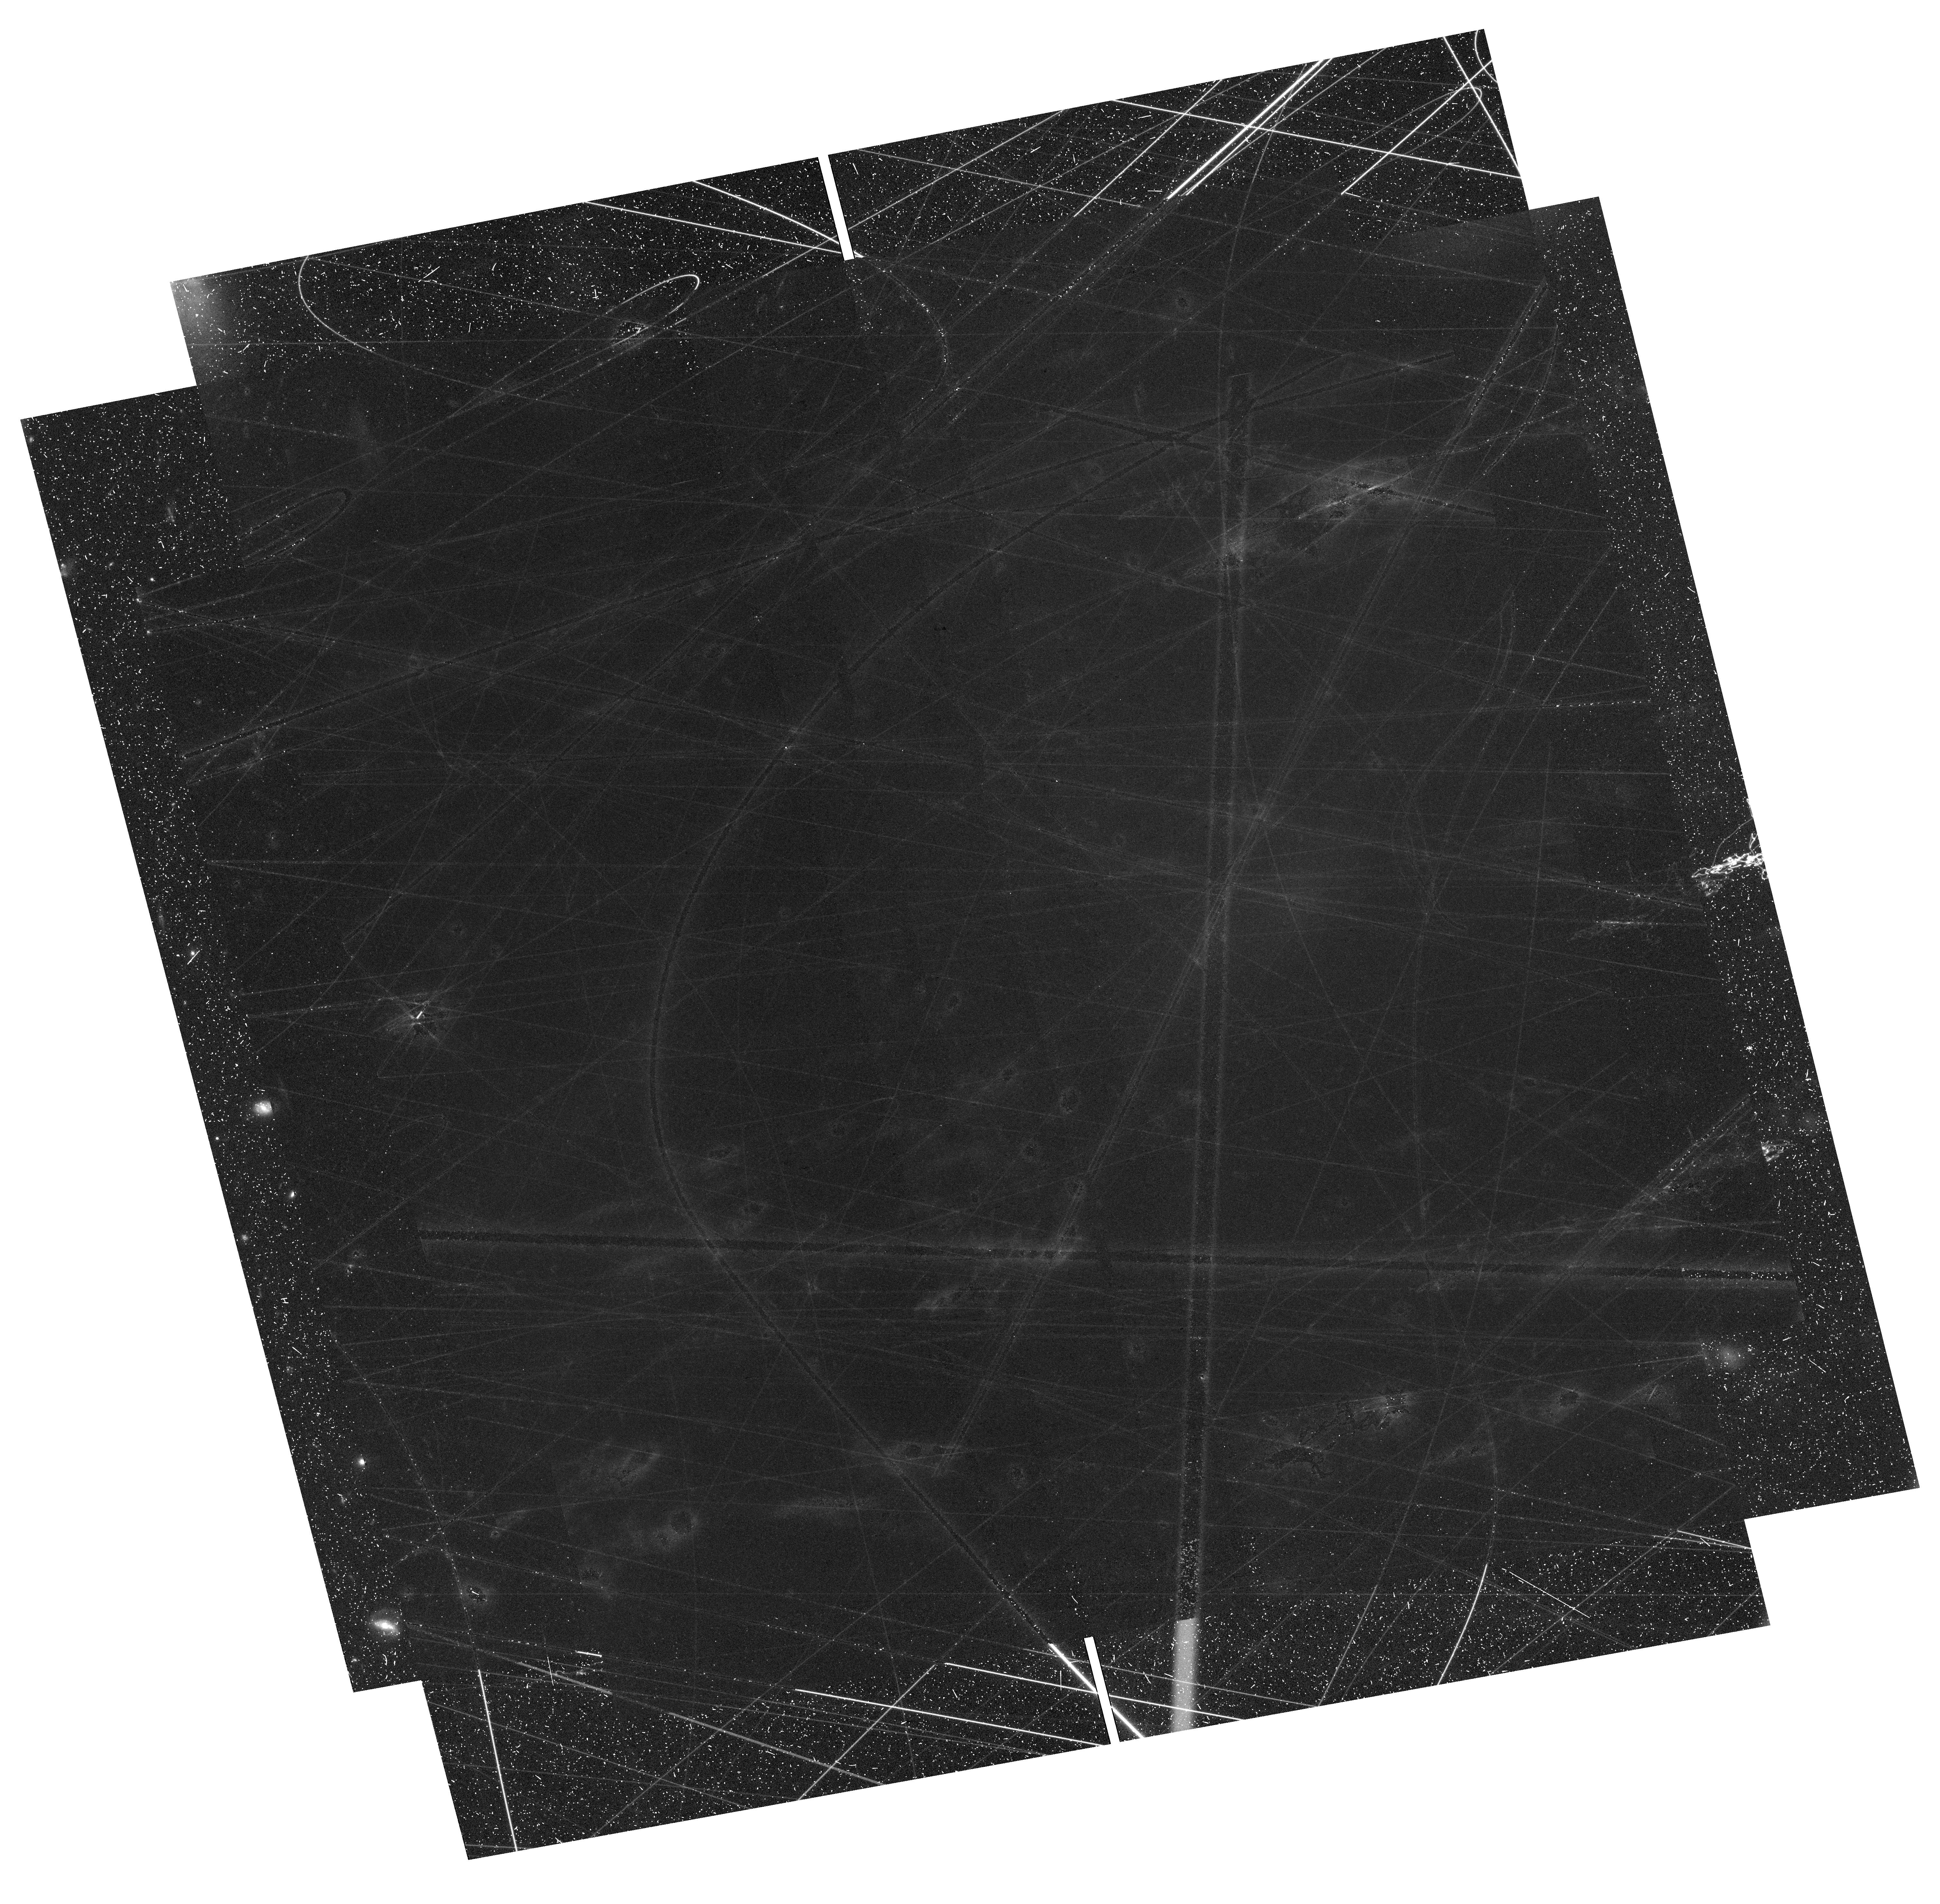
Target: DRAGONFLY-44. Instrument: WFC3/UVIS. Filter: F350LP. Exposure: 1.4 h. Observation ID: hst_17598_05_wfc3_uvis_f350lp_ifbl05

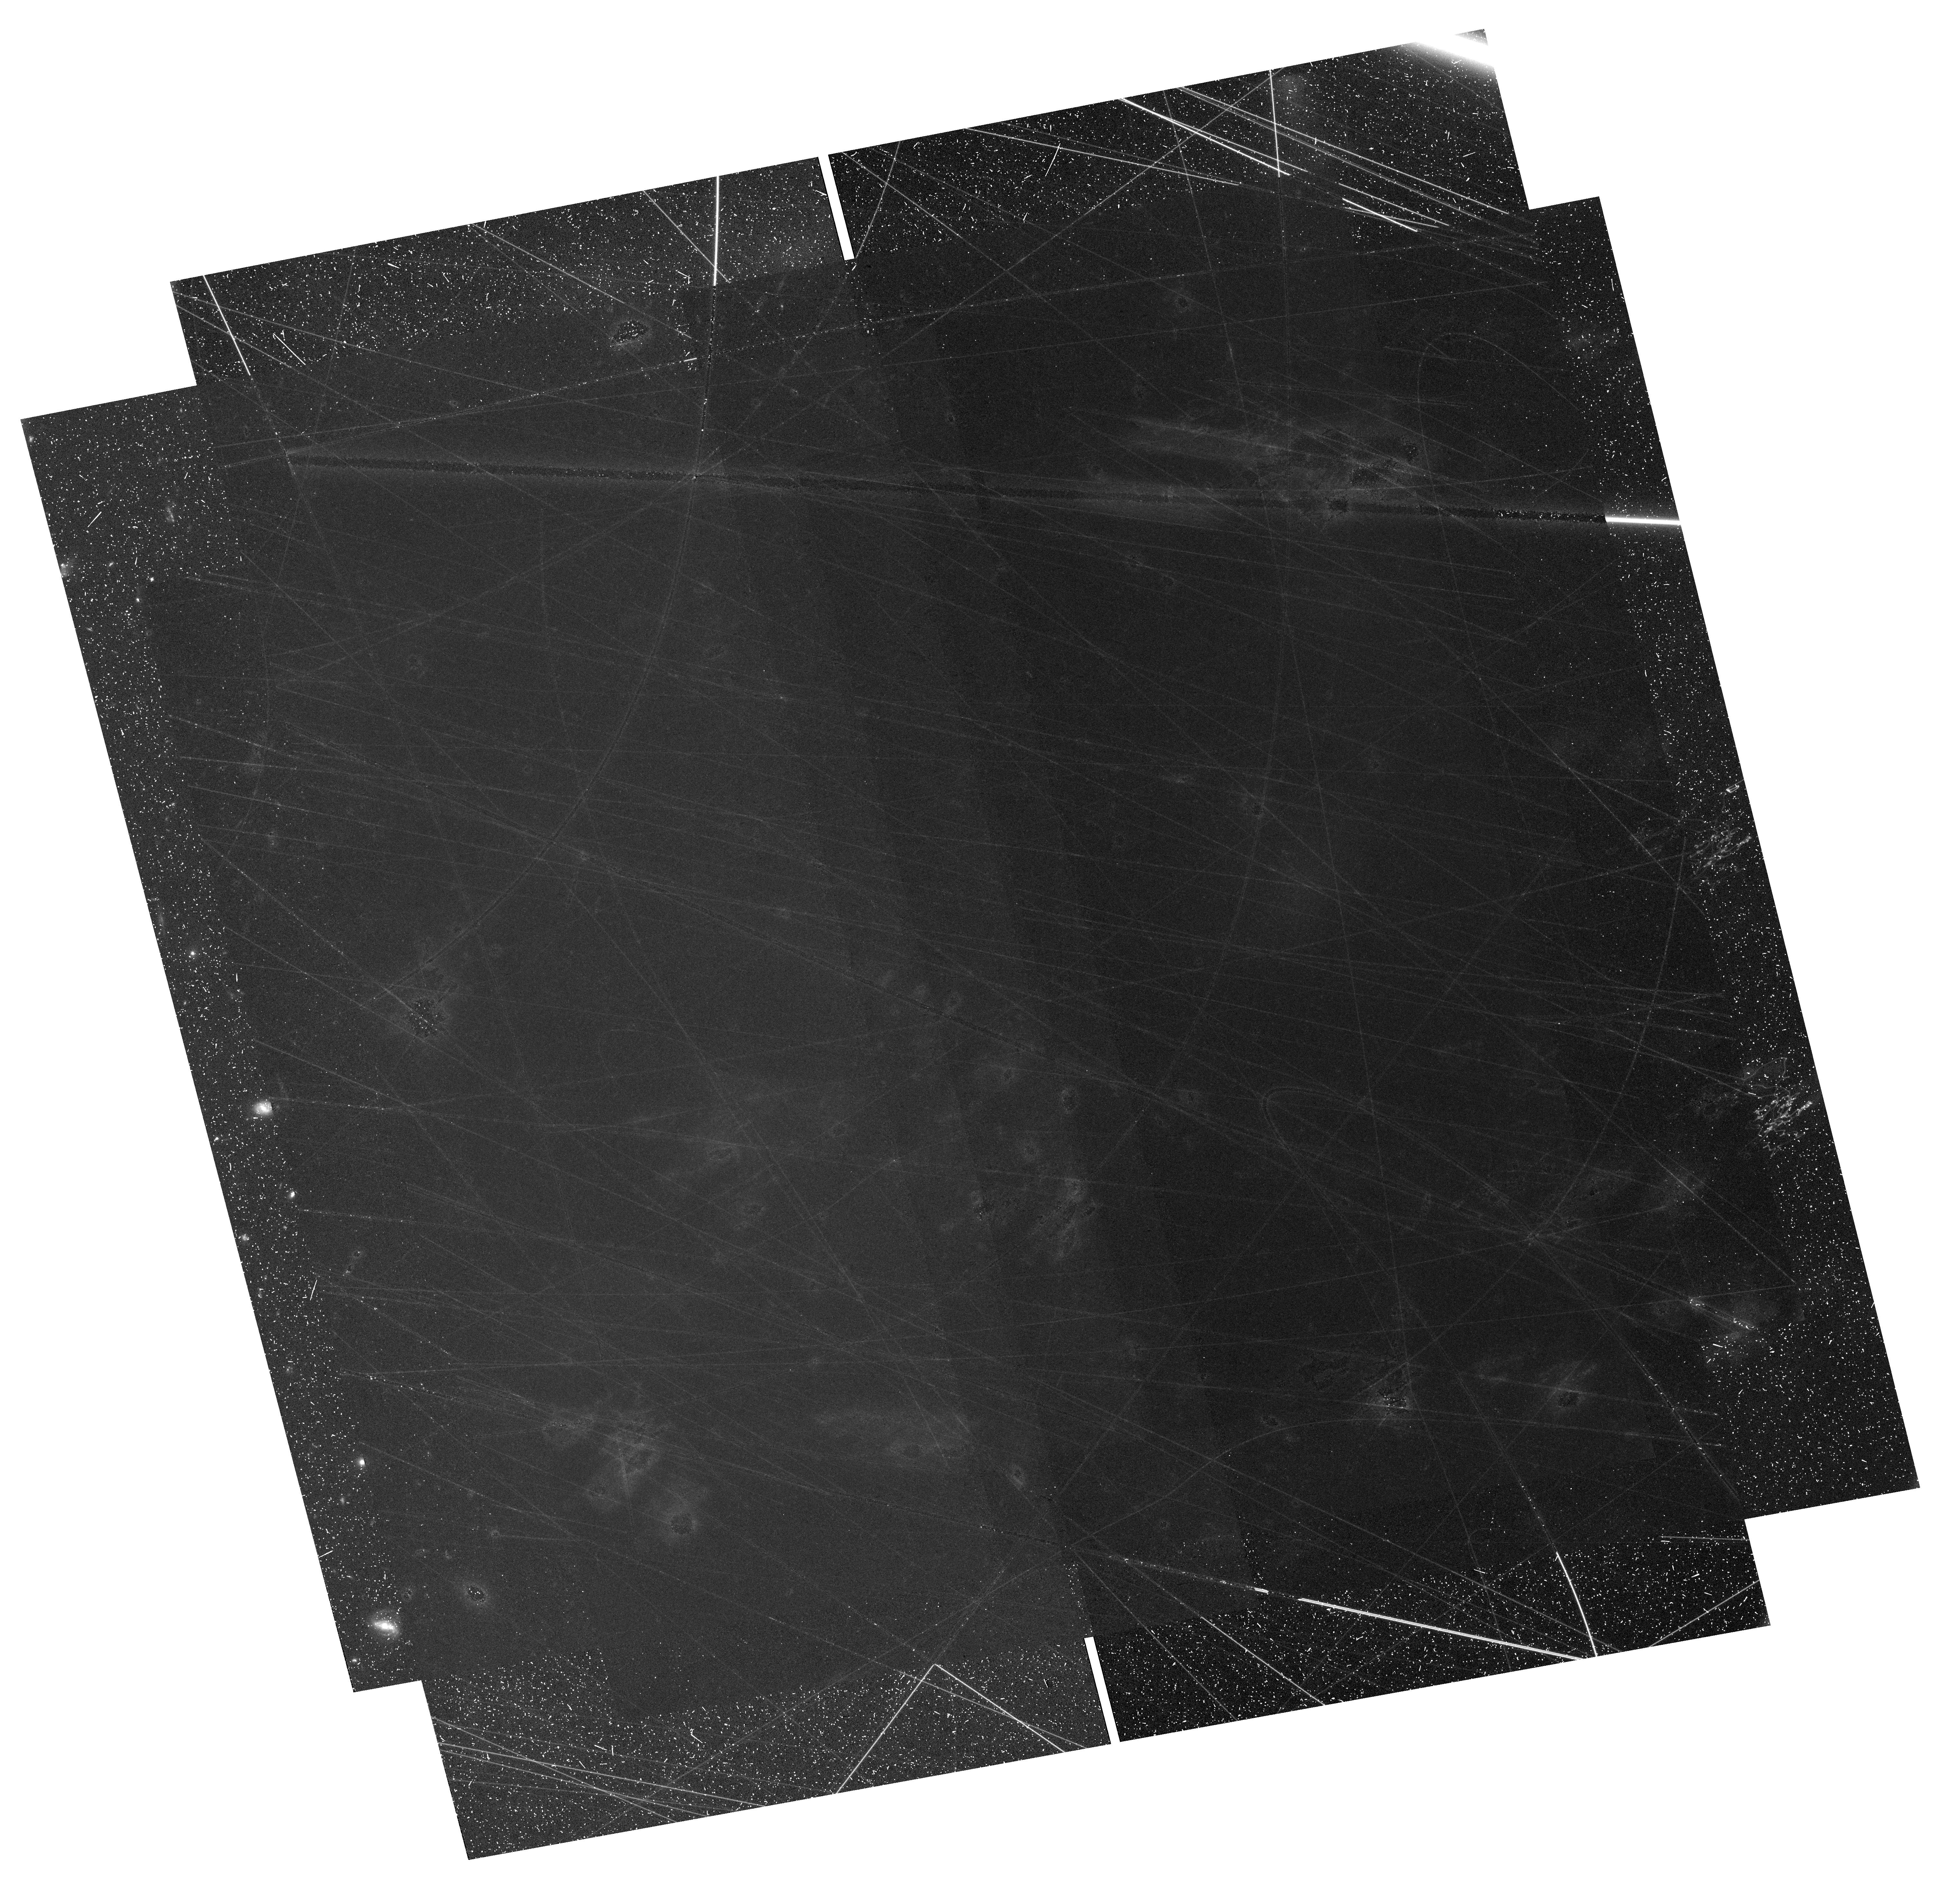
Target: DRAGONFLY-44. Instrument: WFC3/UVIS. Filter: F200LP. Exposure: 1.4 h. Observation ID: hst_17598_01_wfc3_uvis_f200lp_ifbl01

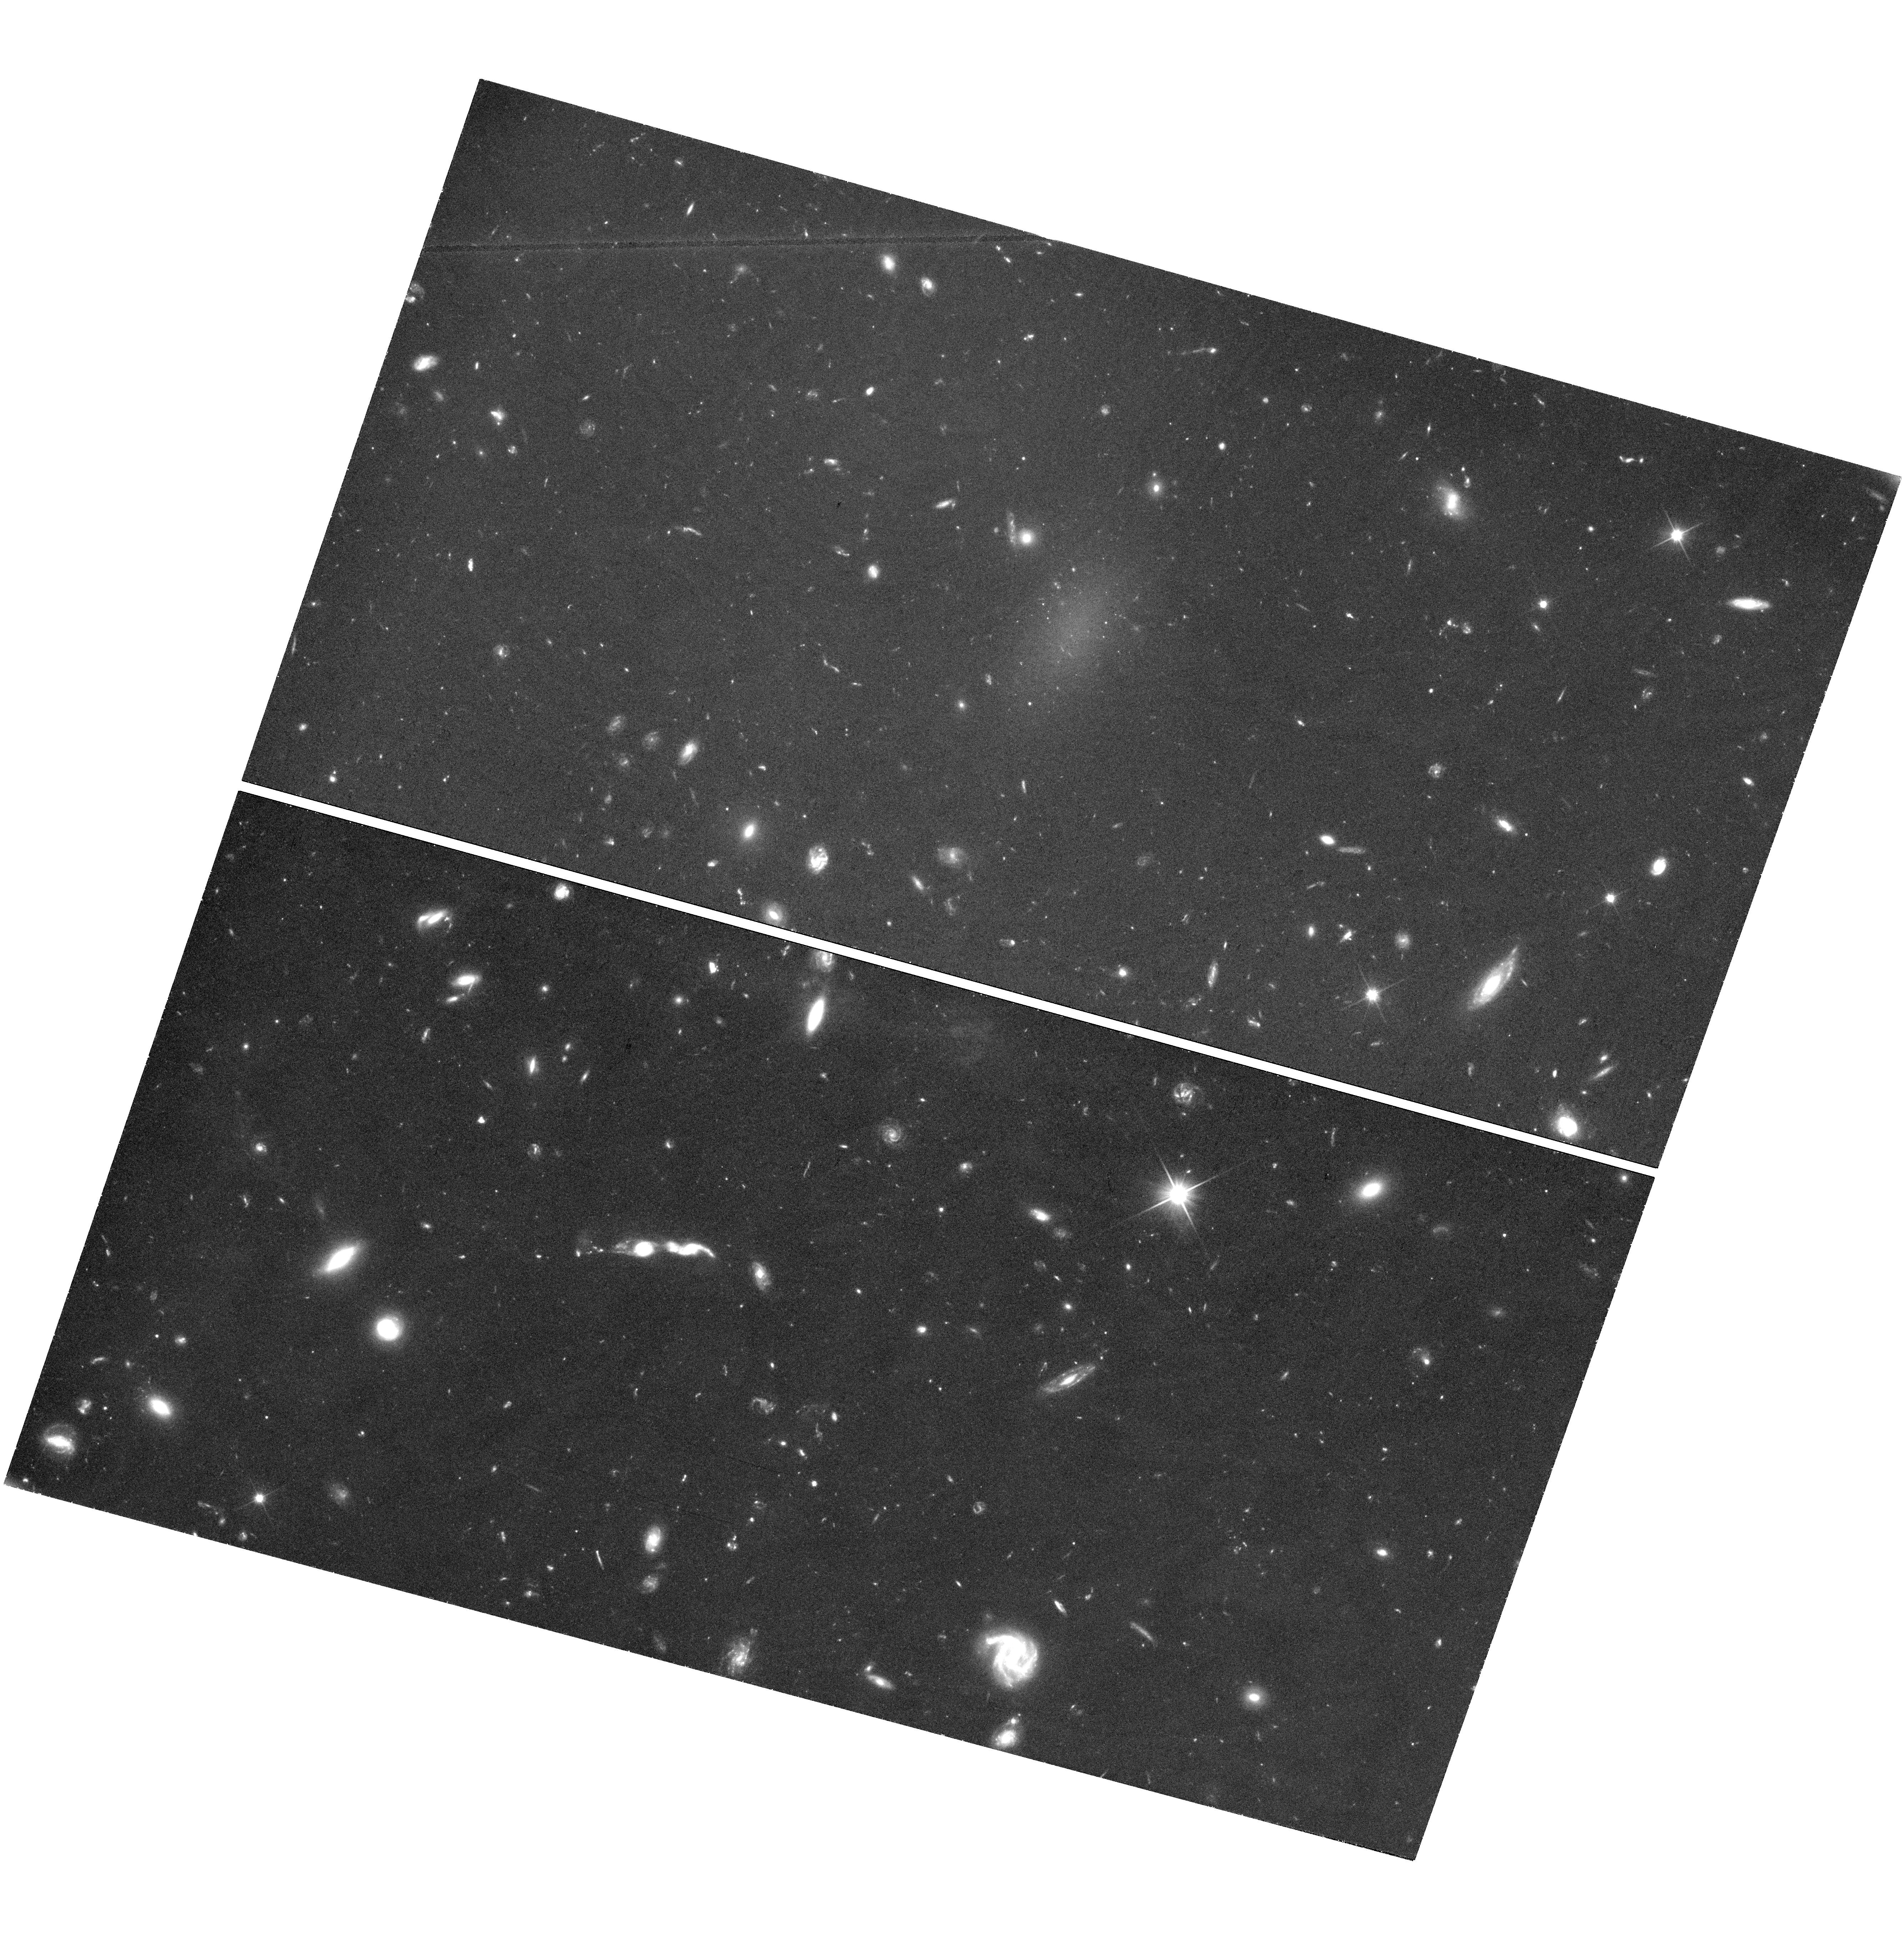
Target: DRAGONFLY-44. Instrument: WFC3/UVIS. Filter: F350LP. Exposure: 1.4 h. Observation ID: hst_17598_52_wfc3_uvis_f350lp_ifbl52

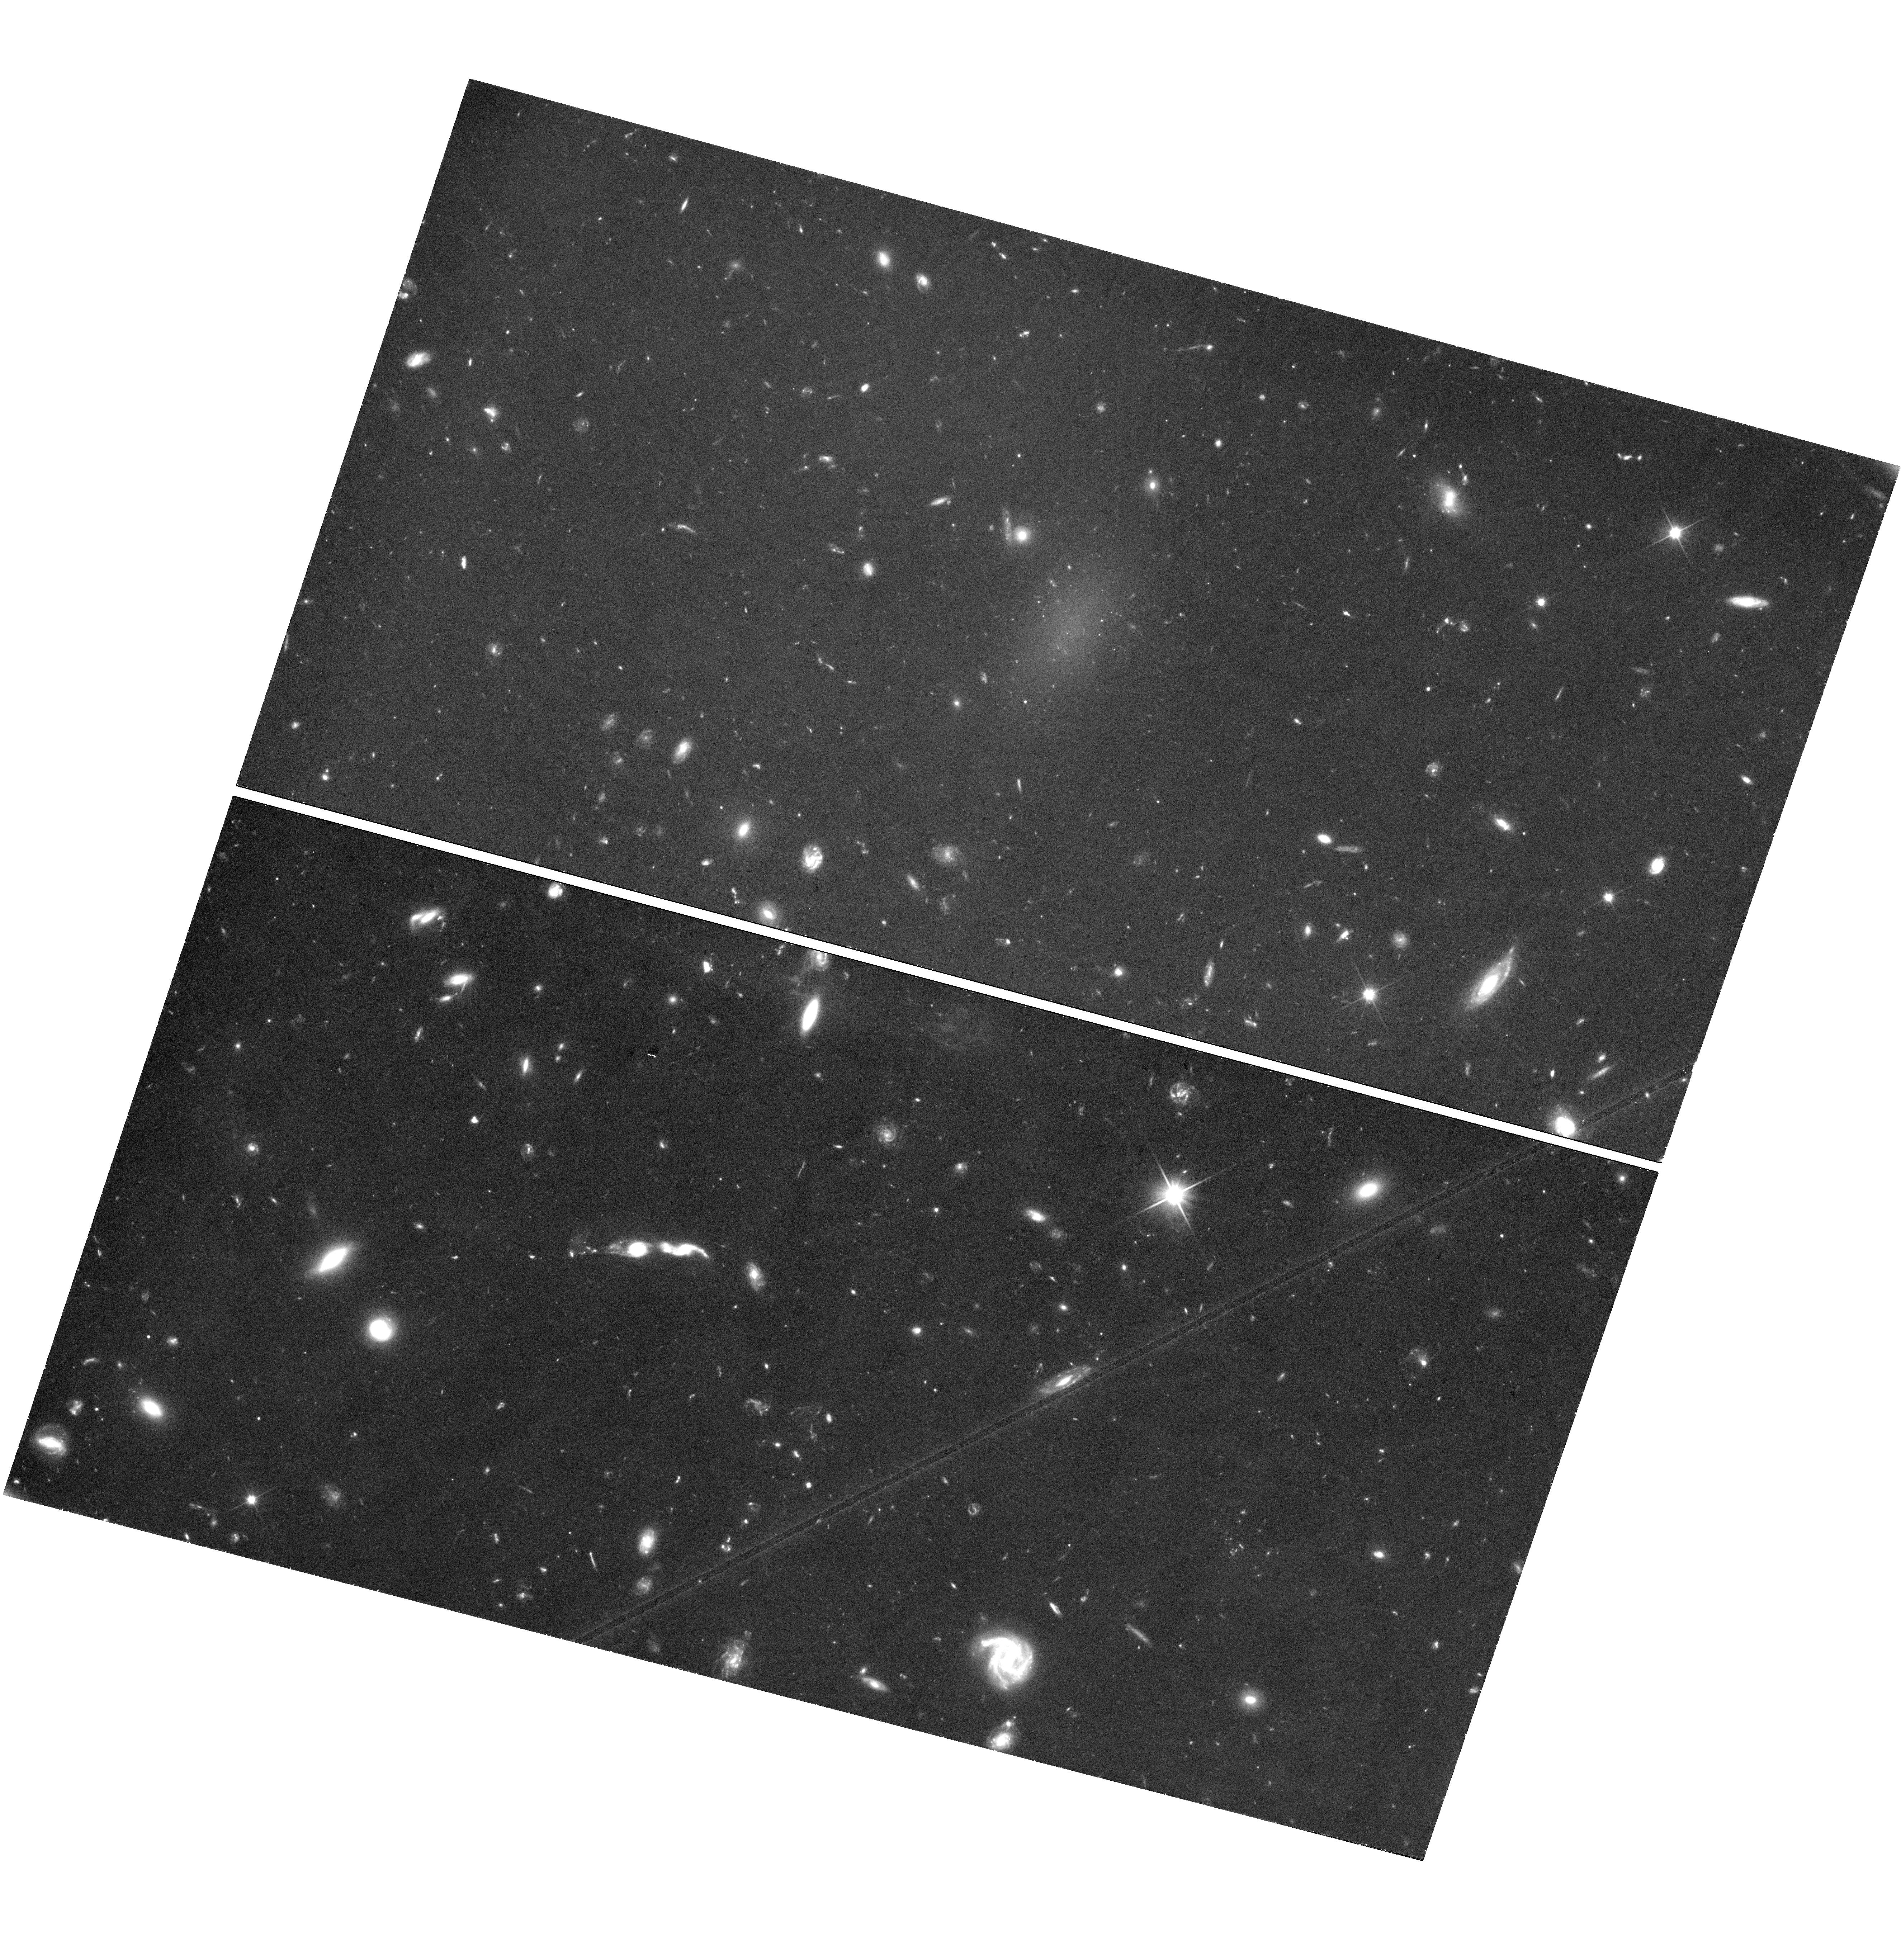
Target: DRAGONFLY-44. Instrument: WFC3/UVIS. Filter: F350LP. Exposure: 1.4 h. Observation ID: hst_17598_51_wfc3_uvis_f350lp_ifbl51

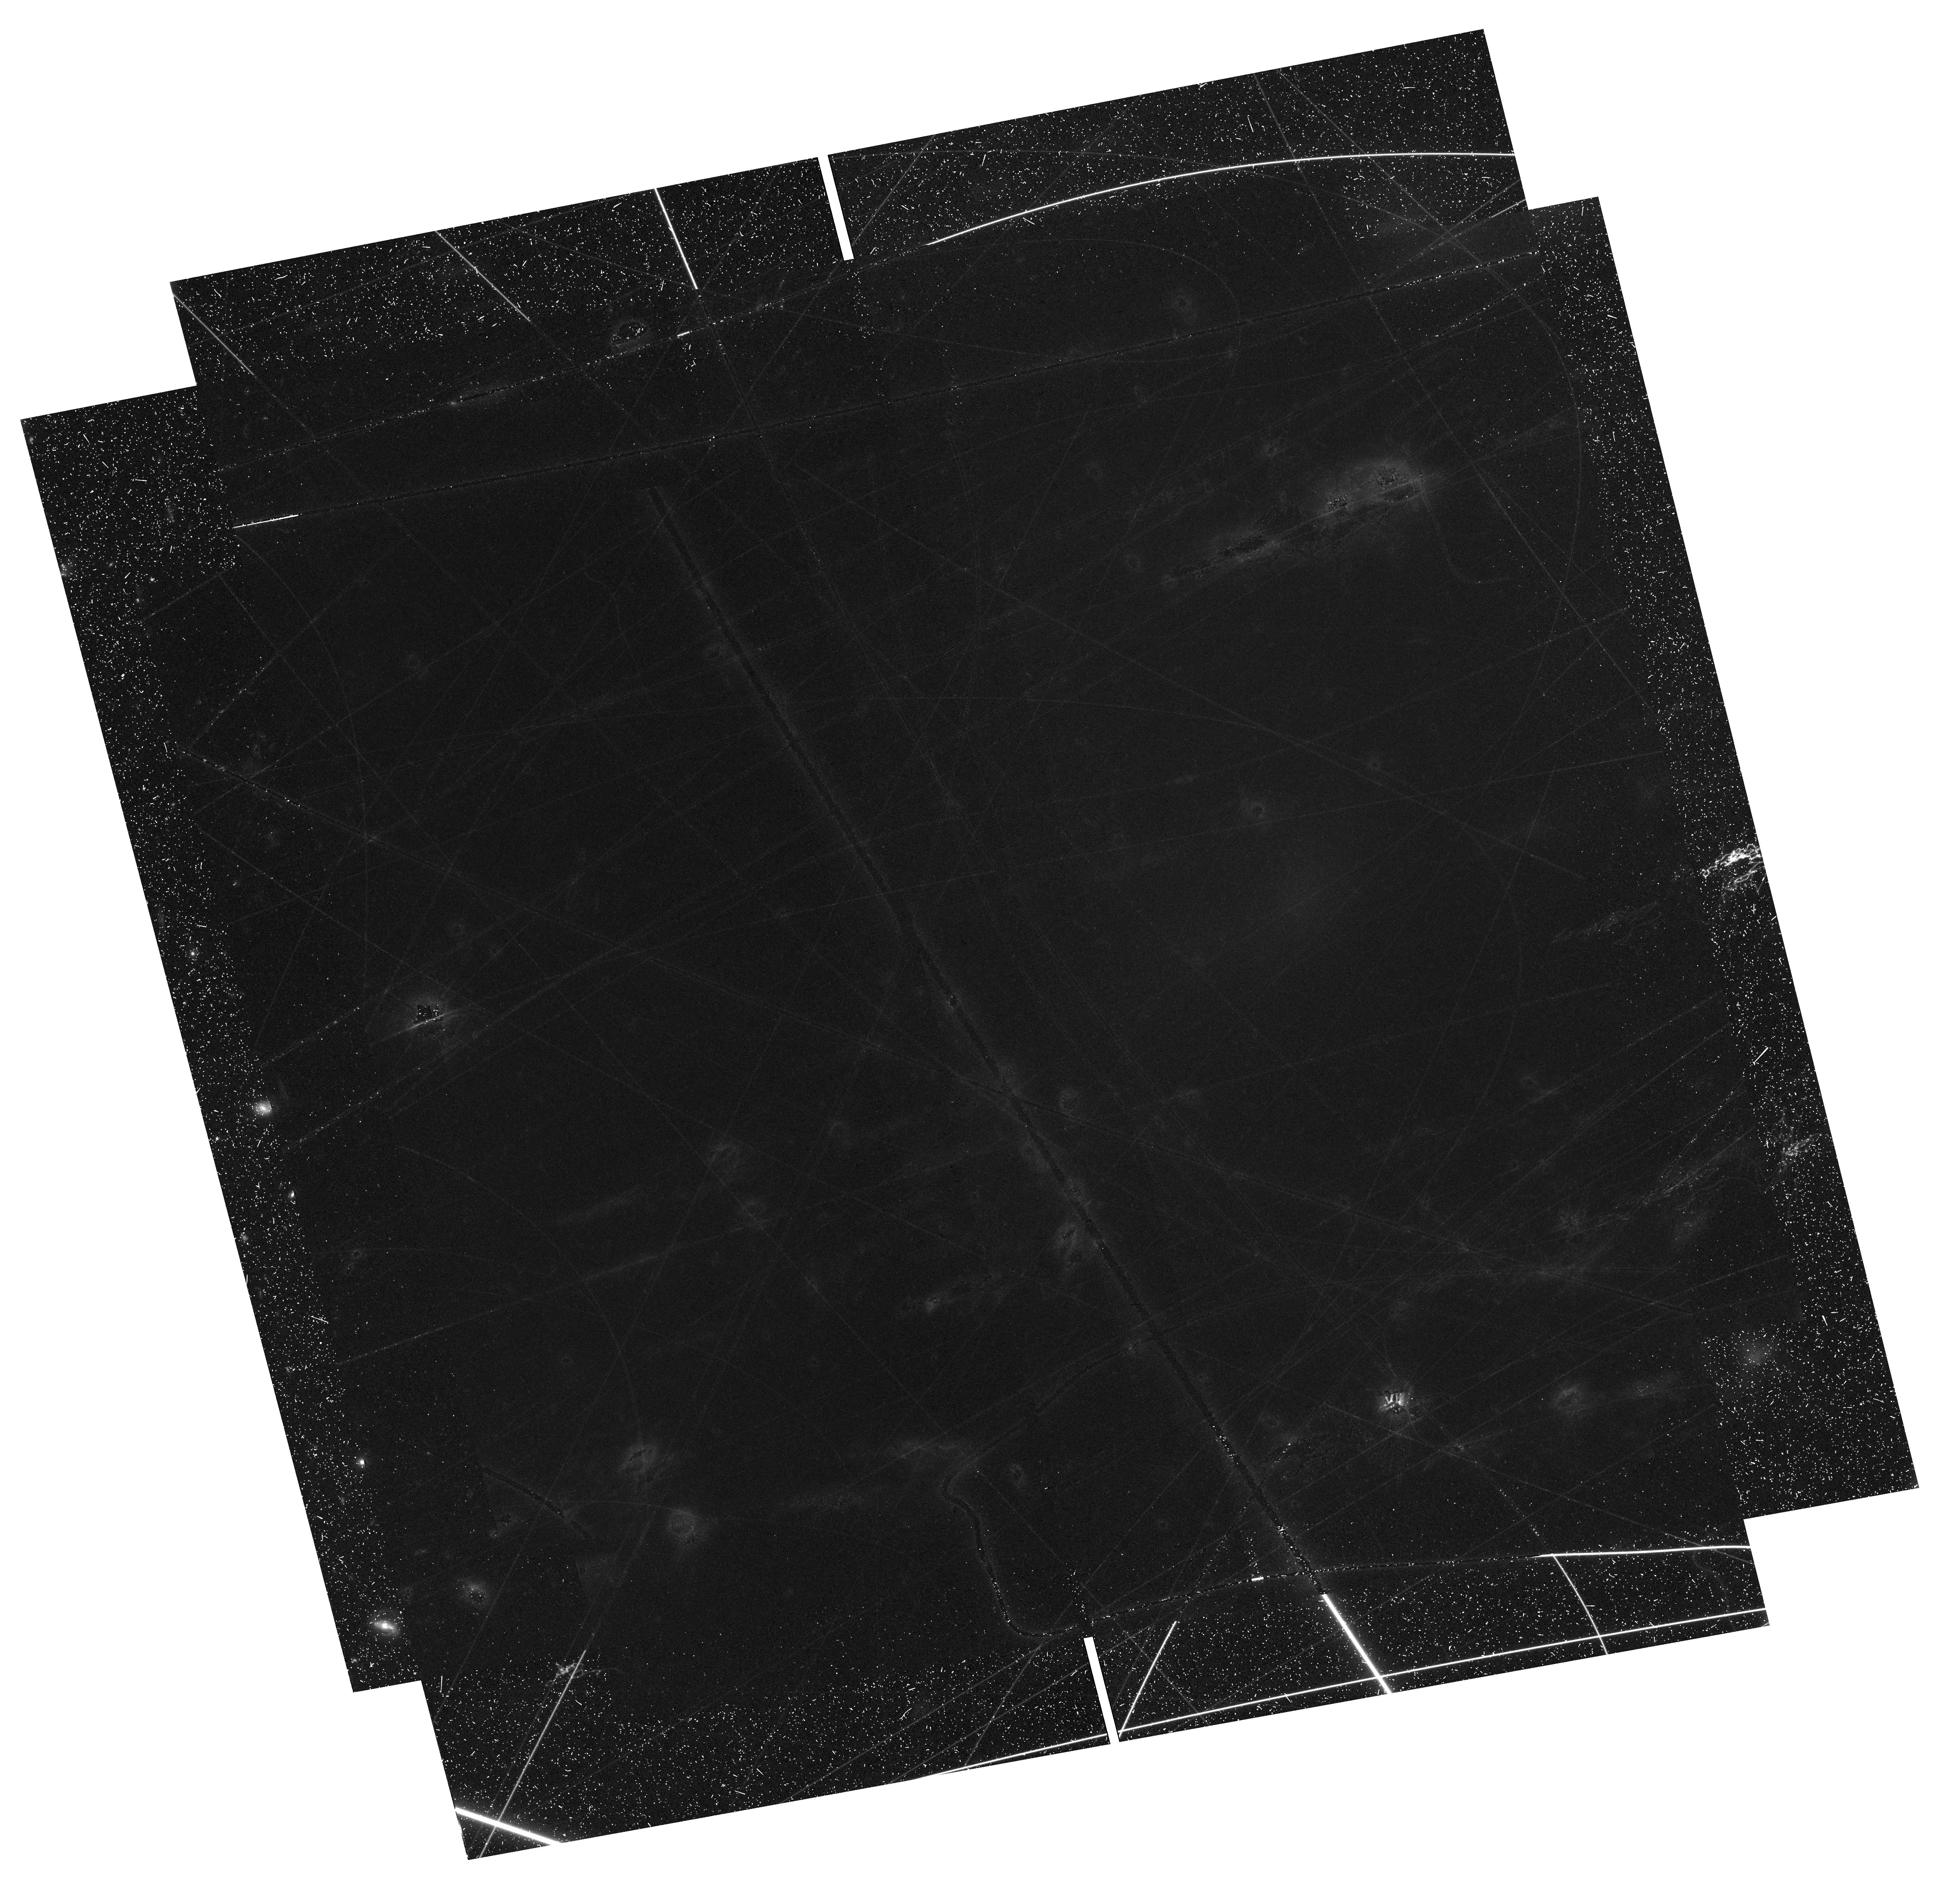
Target: DRAGONFLY-44. Instrument: WFC3/UVIS. Filter: F350LP. Exposure: 1.4 h. Observation ID: hst_17598_04_wfc3_uvis_f350lp_ifbl04

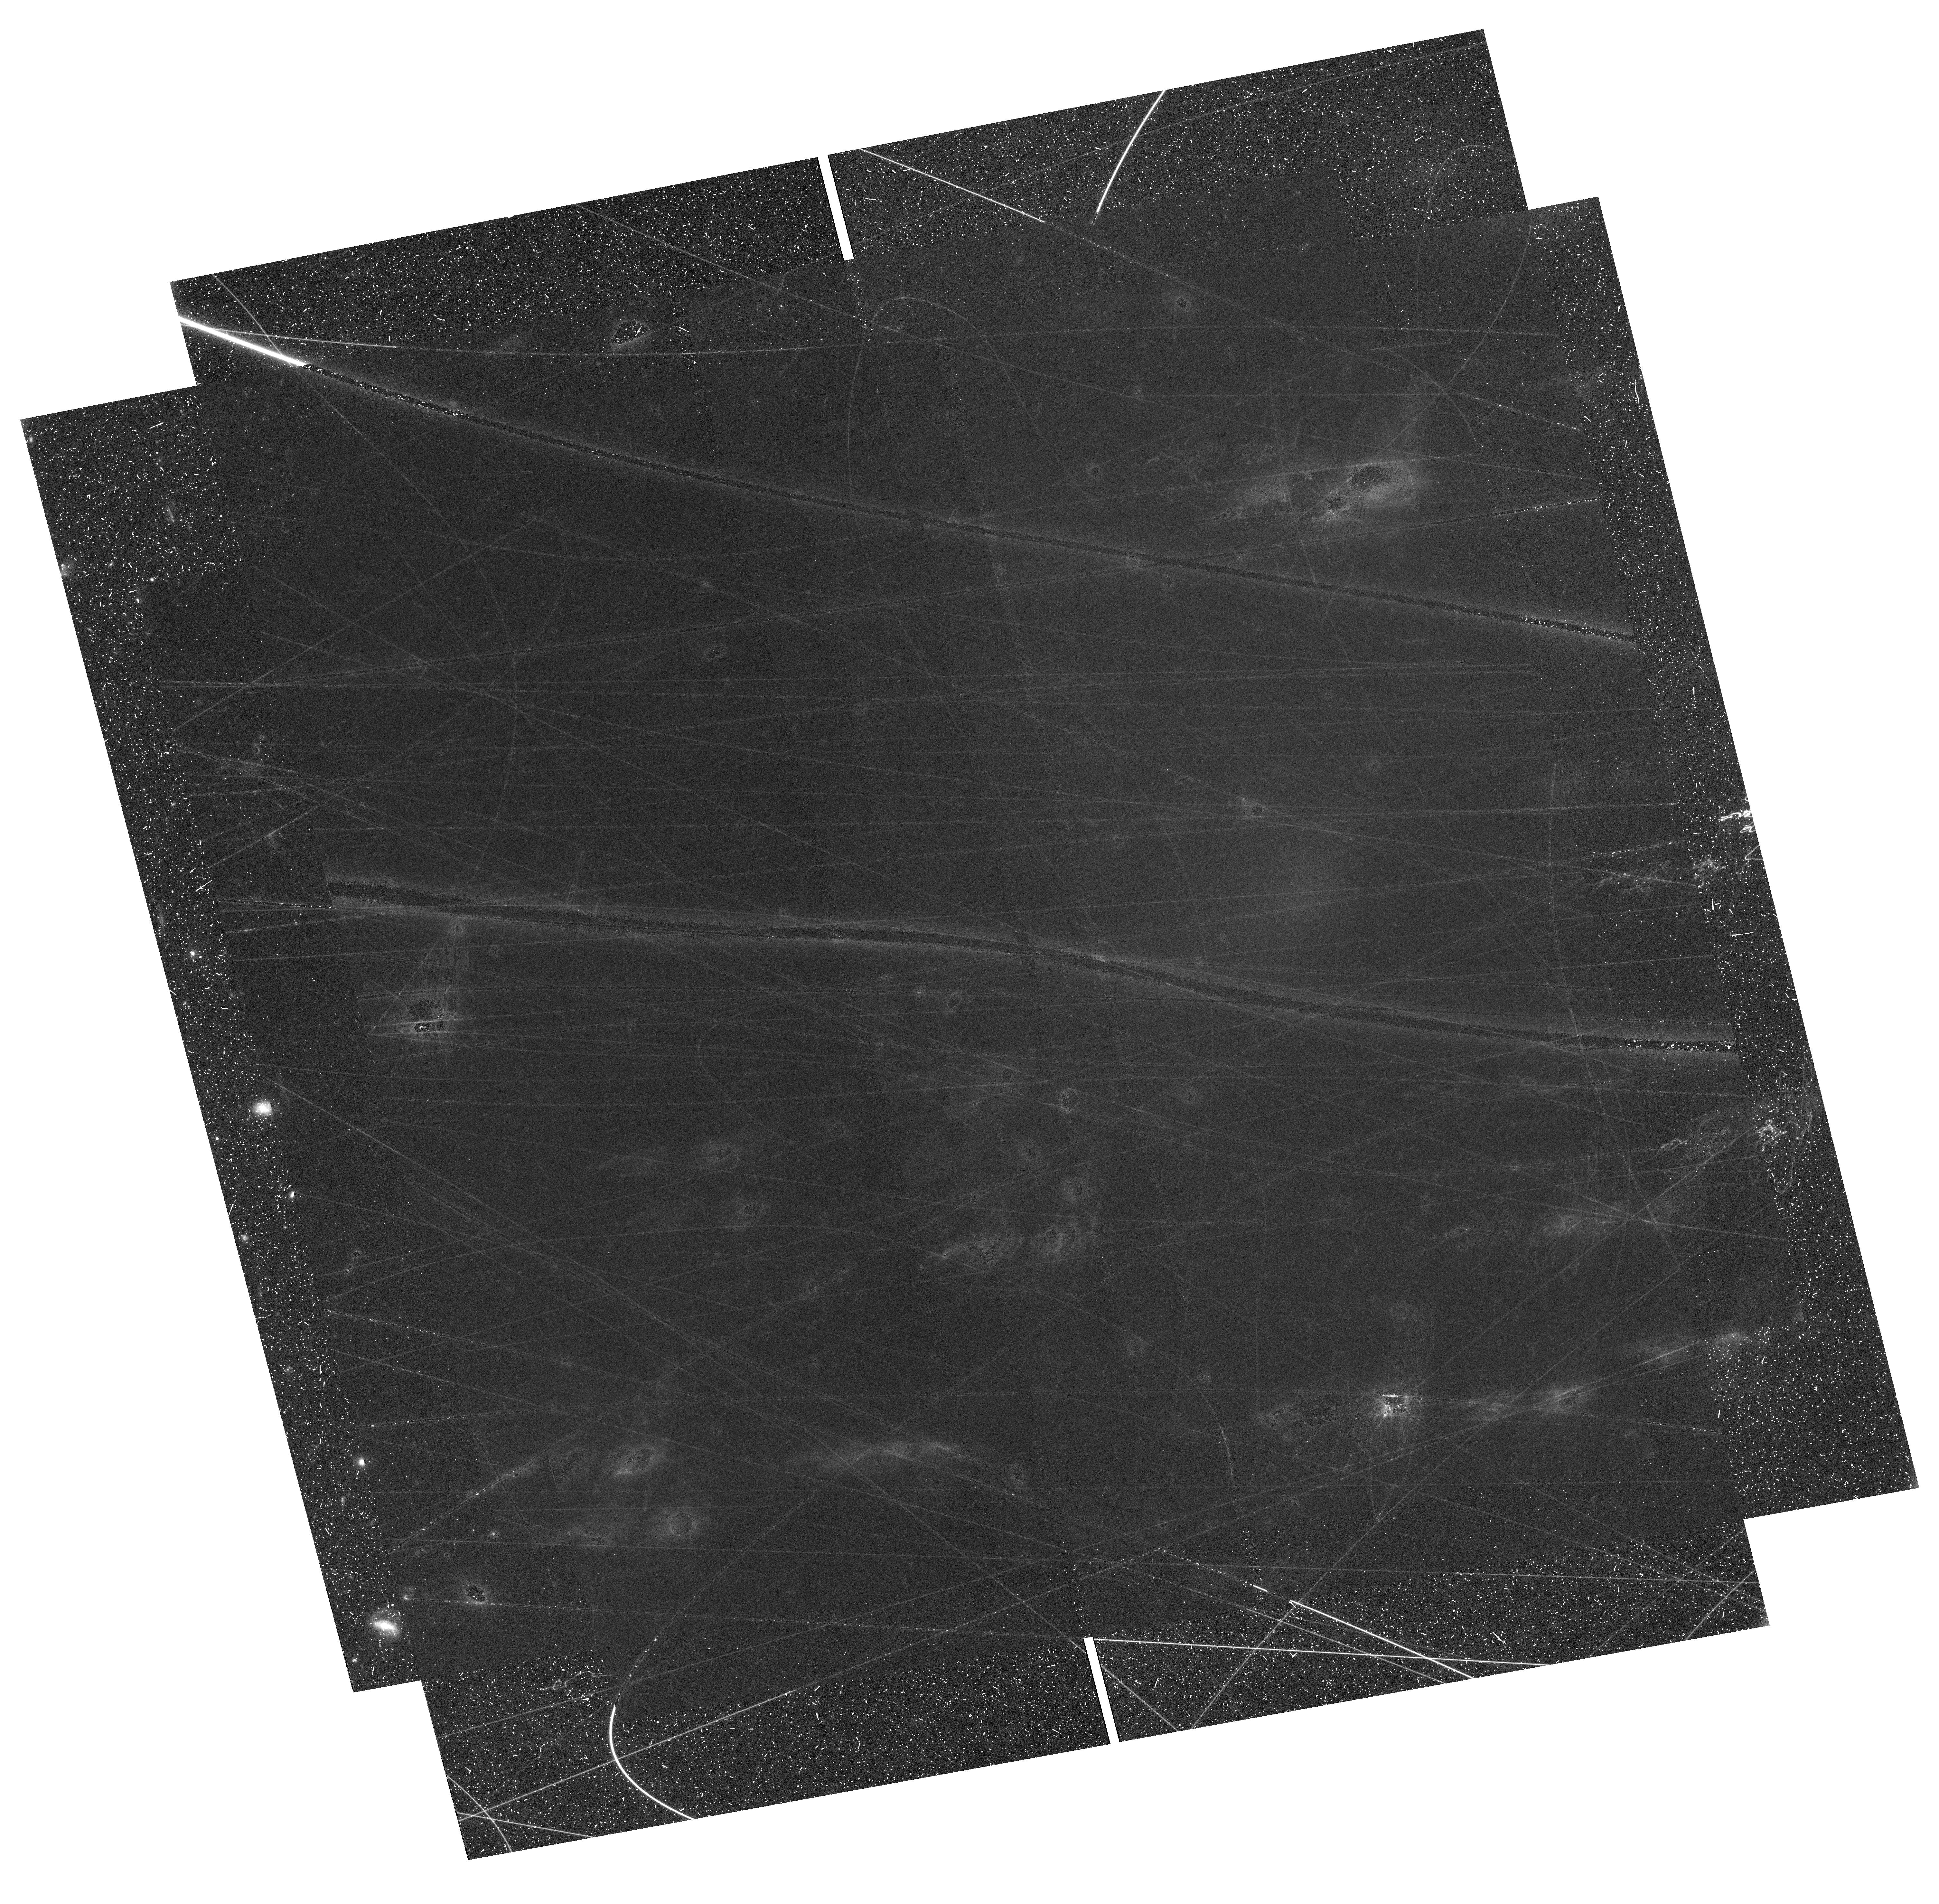
Target: DRAGONFLY-44. Instrument: WFC3/UVIS. Filter: F350LP. Exposure: 1.4 h. Observation ID: hst_17598_06_wfc3_uvis_f350lp_ifbl06

The globular clusters of Dragonfly 44 (PI: van Dokkum, Pieter)

Ultra diffuse galaxies (UDGs) are large, low surface brightness objects that were first identified in significant numbers in the Coma cluster. One of the most striking aspects of the UDGs in Coma is that they appear to host many globular clusters, up to 7x the number that is expected from their luminosities. The record holder is Dragonfly 44, one of the largest and best-studied UDGs, with 74 clusters found in 3 orbit-depth HST data. The high globular cluster counts have been interpreted as evidence for overly massive dark matter halos, and also as an important clue to understand their formation. However, recently these results have been thrown in doubt, as a re-analysis of the same HST data found only 18 clusters in Dragonfly 44 and similar downward revisions for other UDGs. A special session at a UDG conference this summer indicated that these large differences can be traced to different assumptions and methodologies that are applied to relatively shallow data. Here we propose to obtain a definitive measurement of the globular cluster luminosity function in Dragonfly 44, making use of the superb long pass filters of WFC3/UVIS. A 13-orbit white light UVIS image reaches the equivalent point source depth of a 30-orbit ACS/F606W image, and we show with simulated data that we can securely identify clusters down to ~2 magnitudes below the peak of the luminosity function. This program will resolve an ongoing dispute that is hampering progress in the study of UDGs. It came to the fore in the summer of 2023, after the most recent regular proposal deadline.